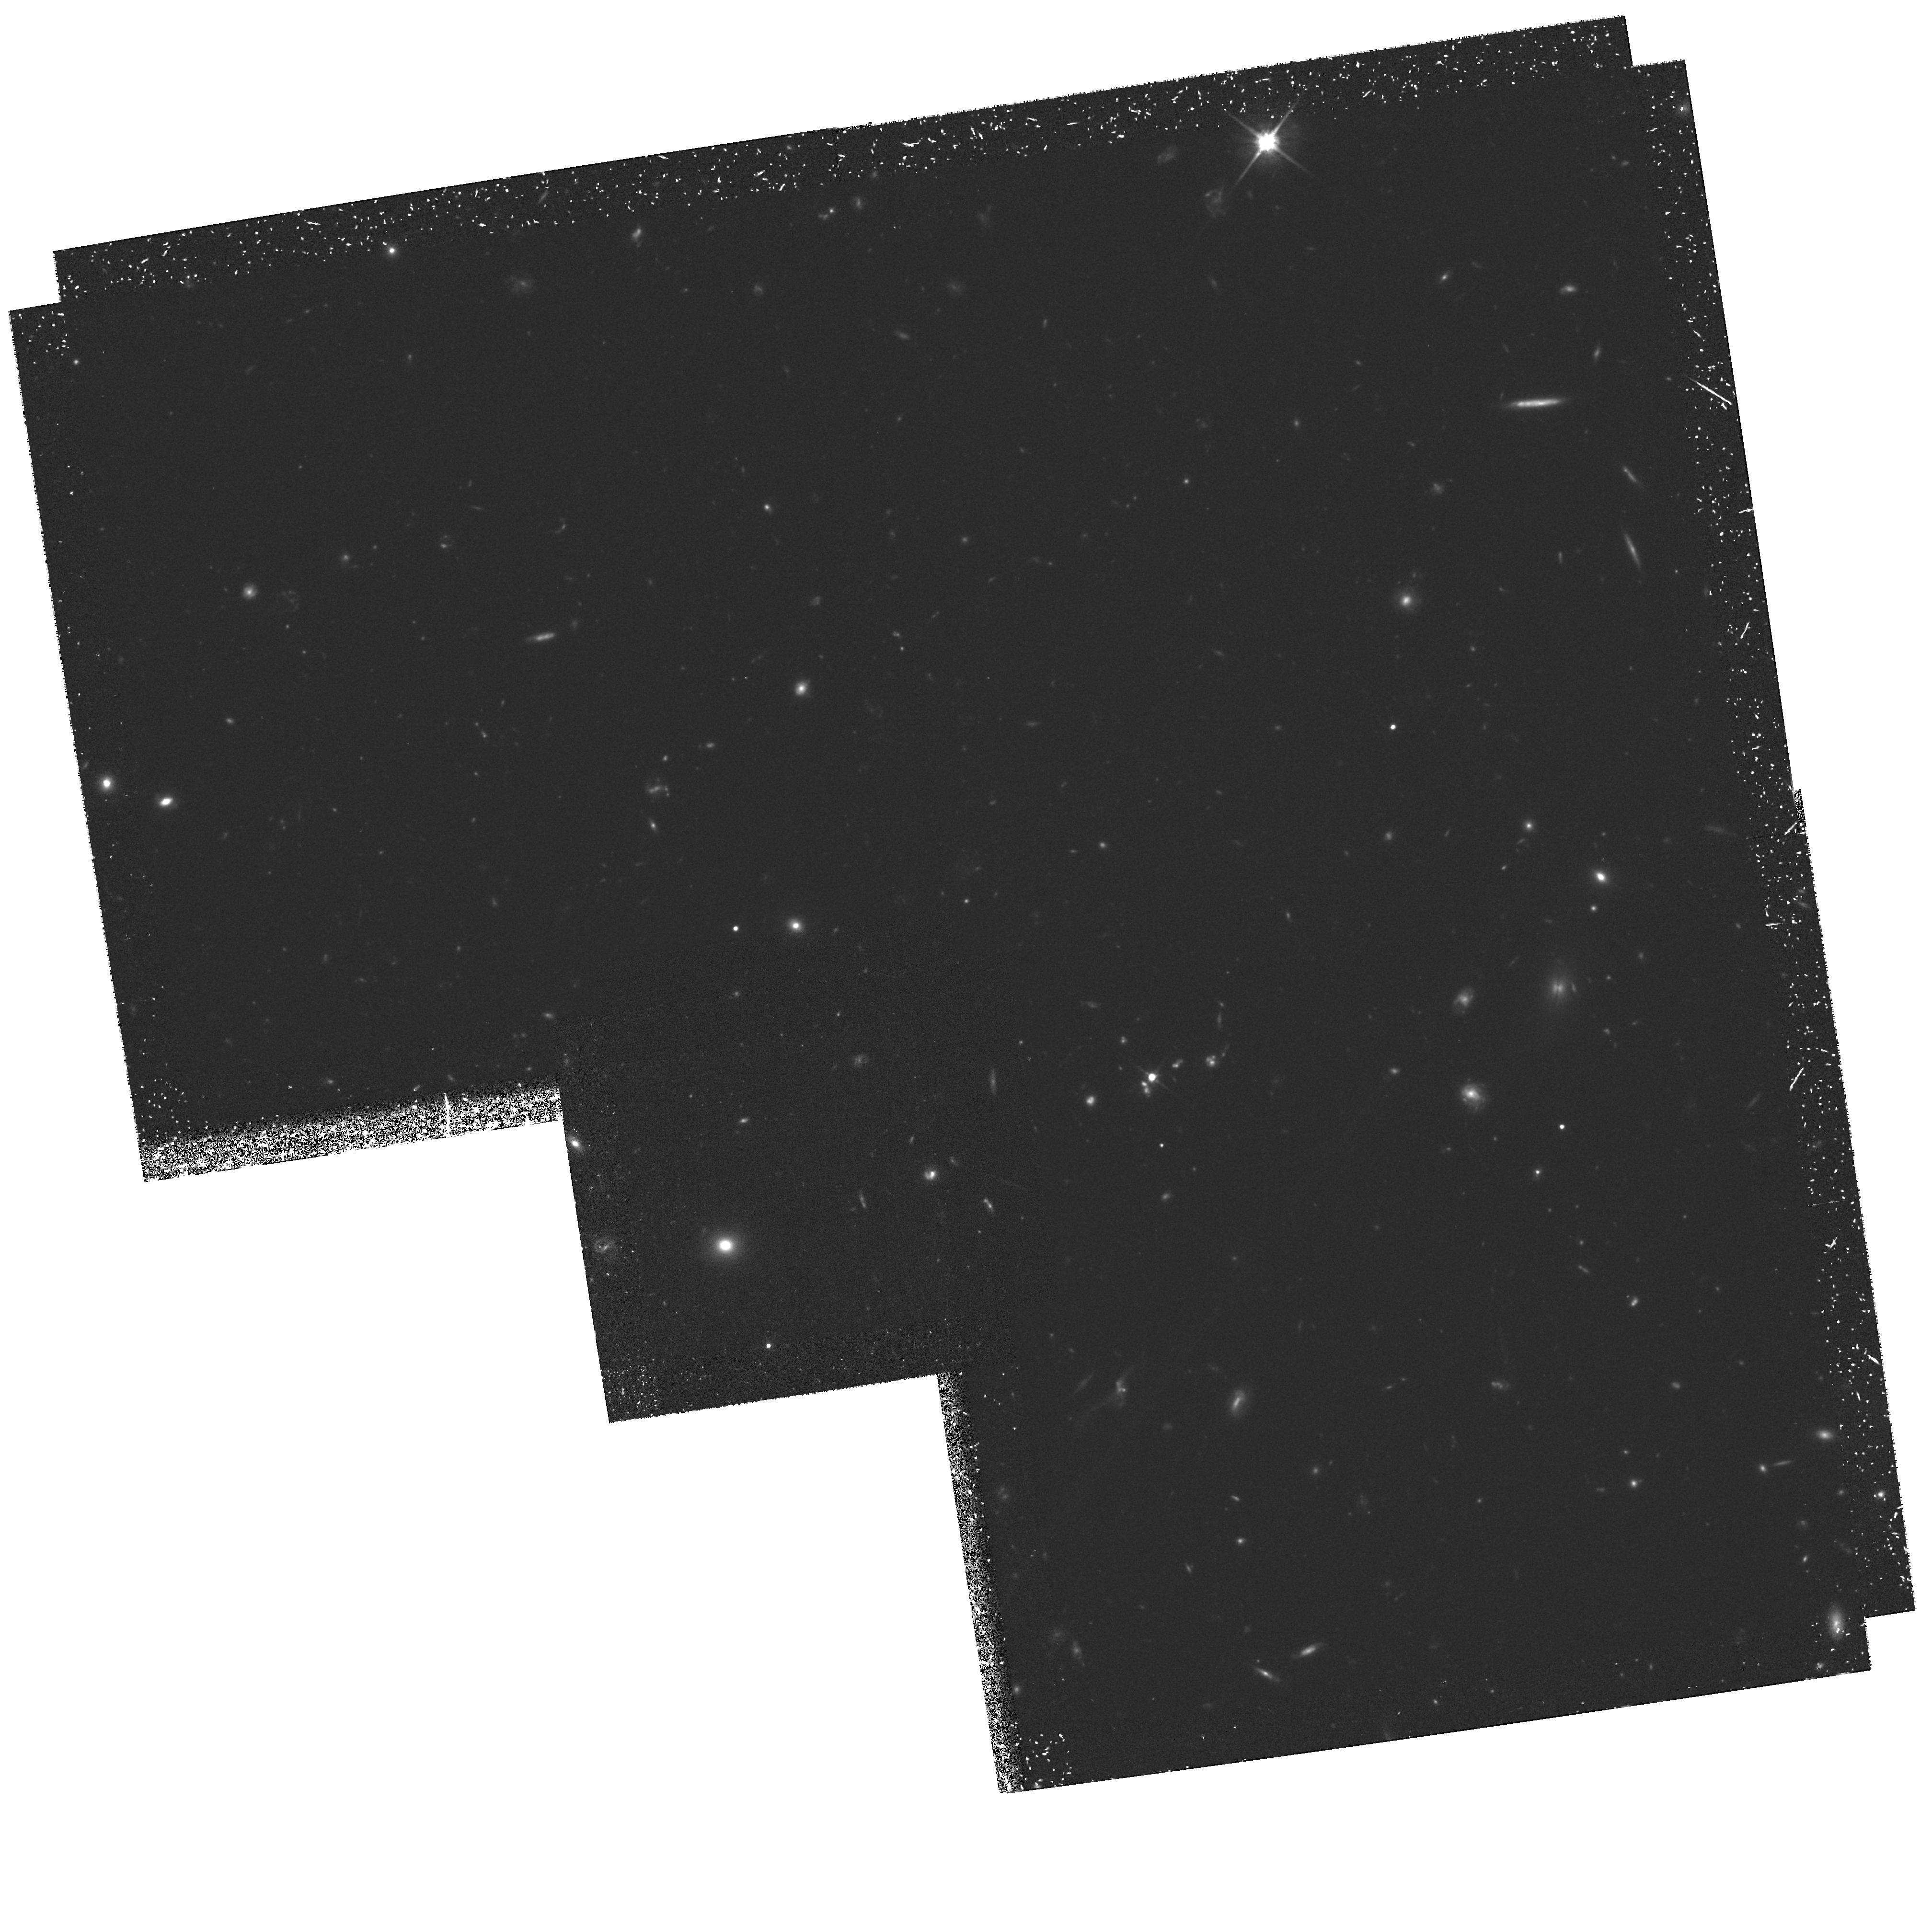
Target: SSA13E
Instrument: WFPC2/PC
Filter: F814W
Exposure: 4.2 h
Observation ID: hst_6626_03_wfpc2_pc_f814w_u3yh03

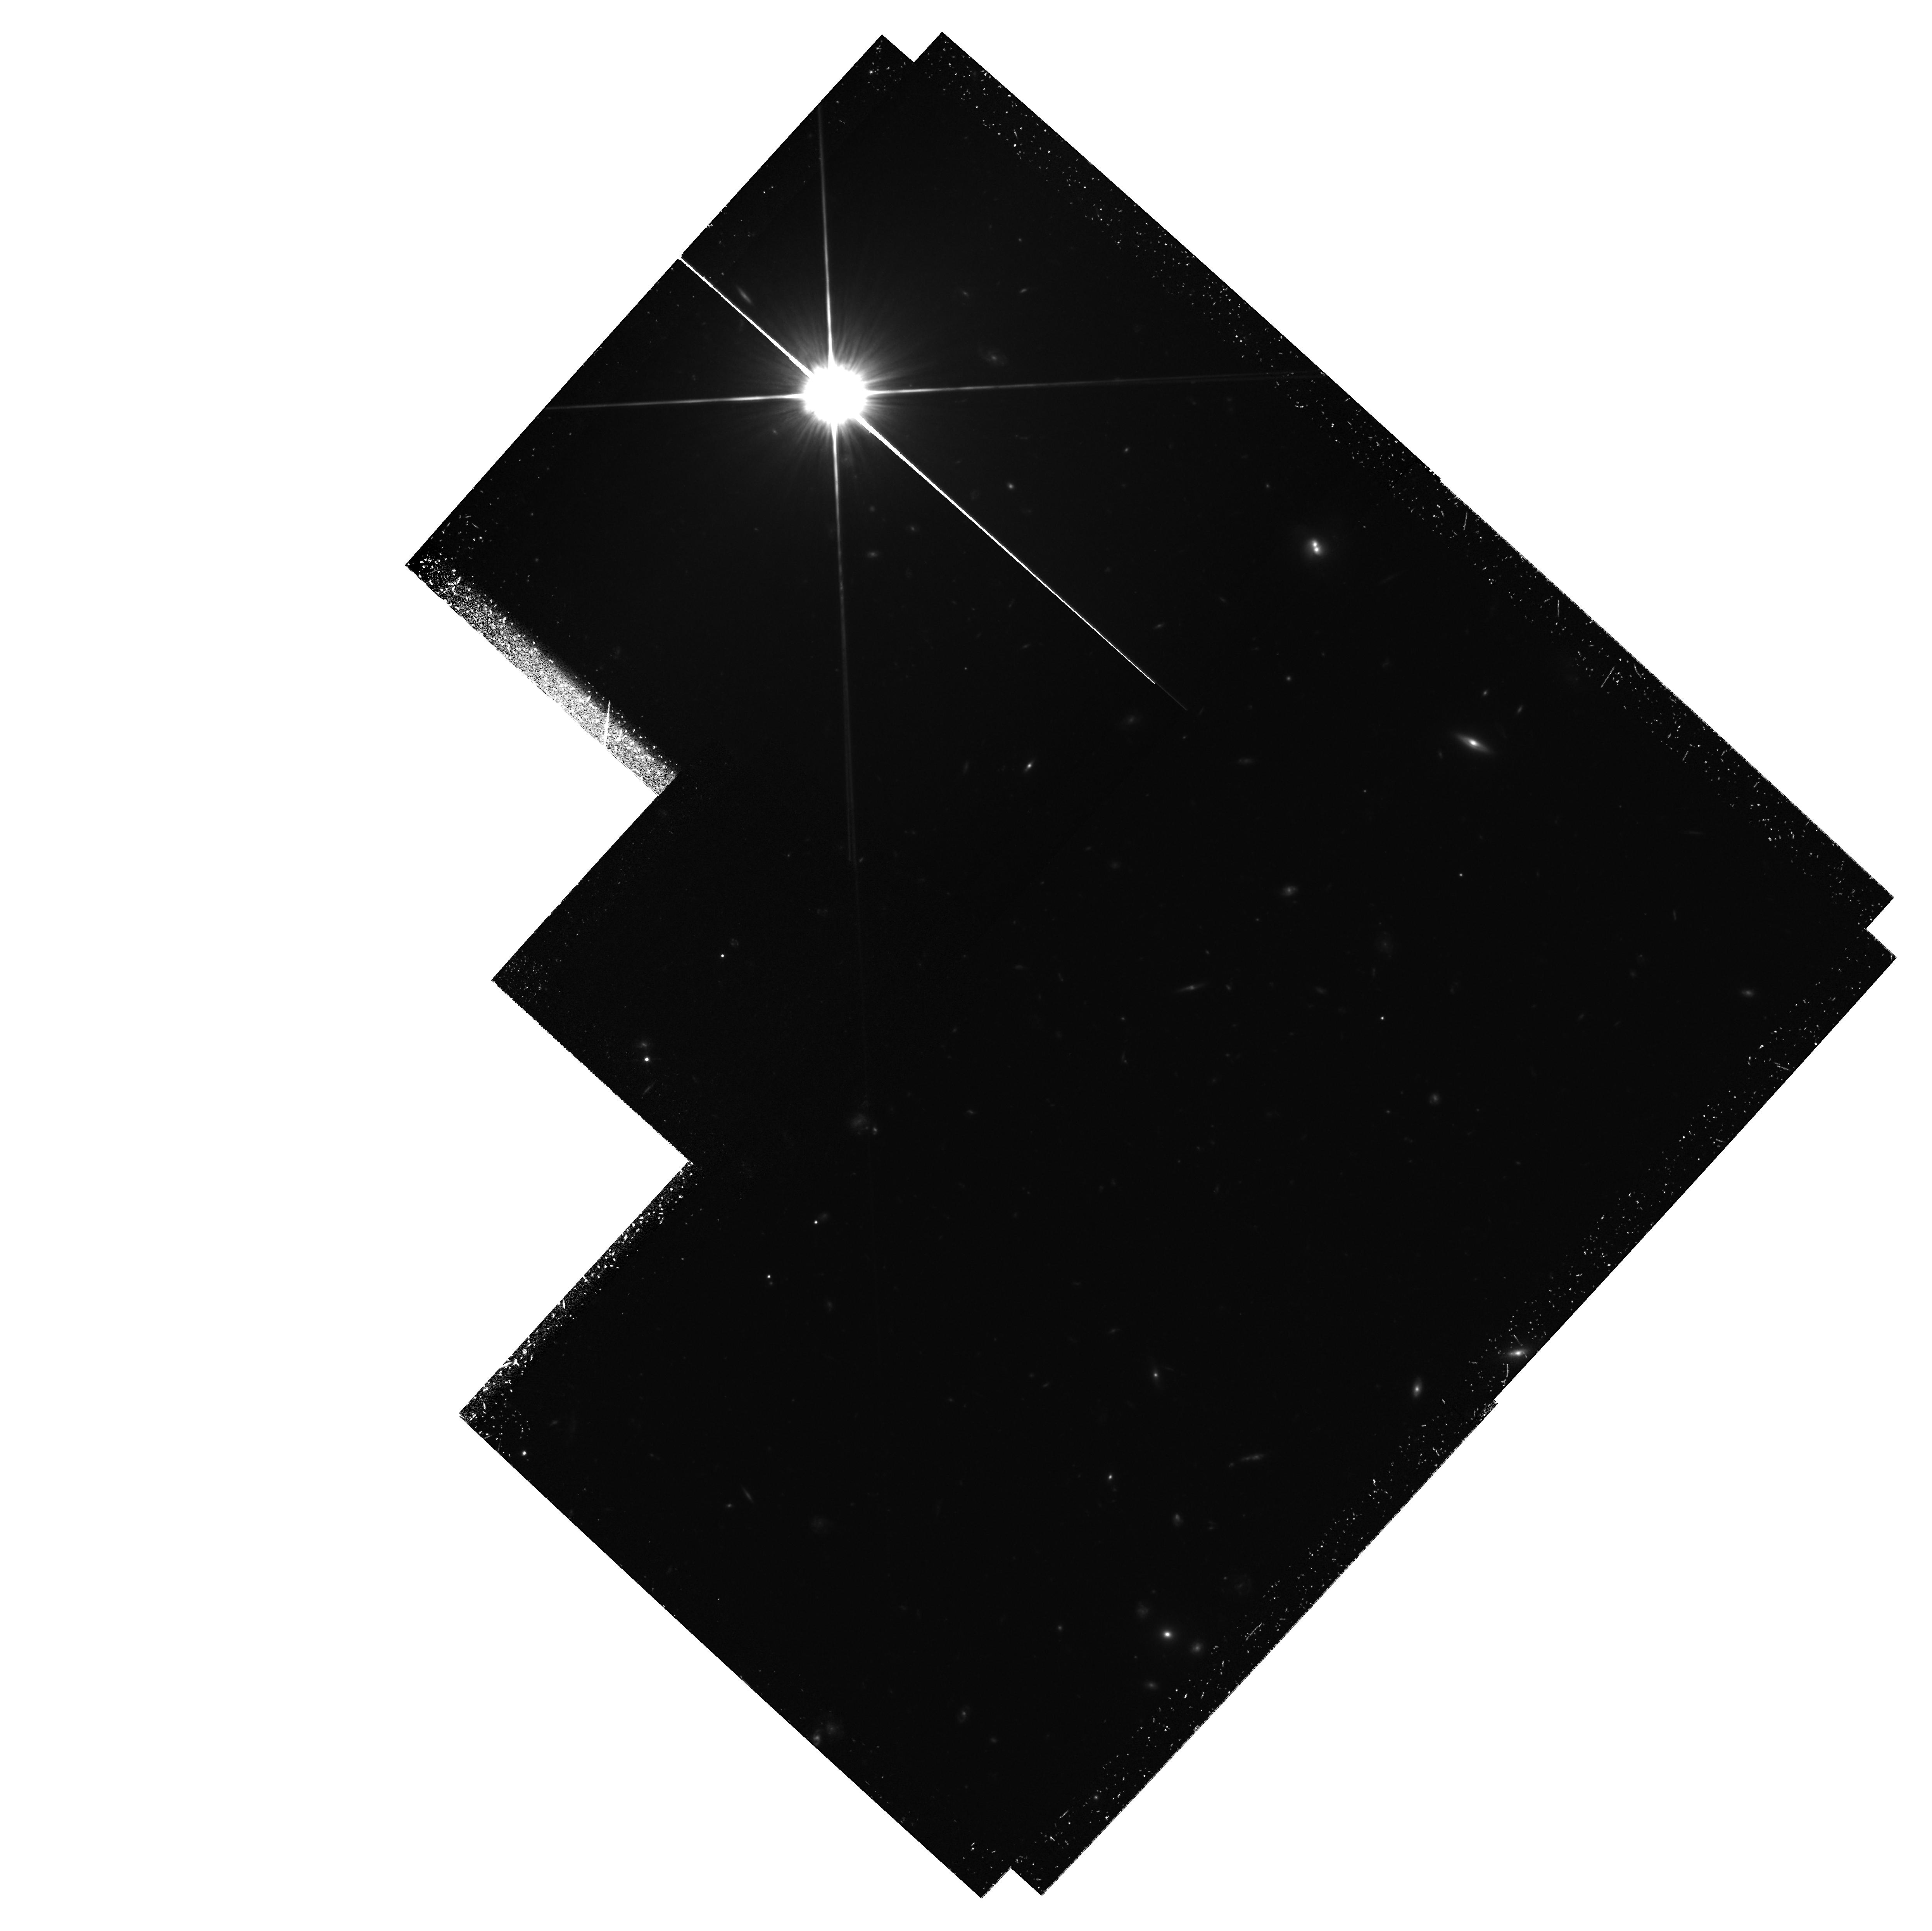
Target: SSA13W
Instrument: WFPC2/PC
Filter: F814W
Exposure: 4.2 h
Observation ID: hst_6626_04_wfpc2_pc_f814w_u3yh04

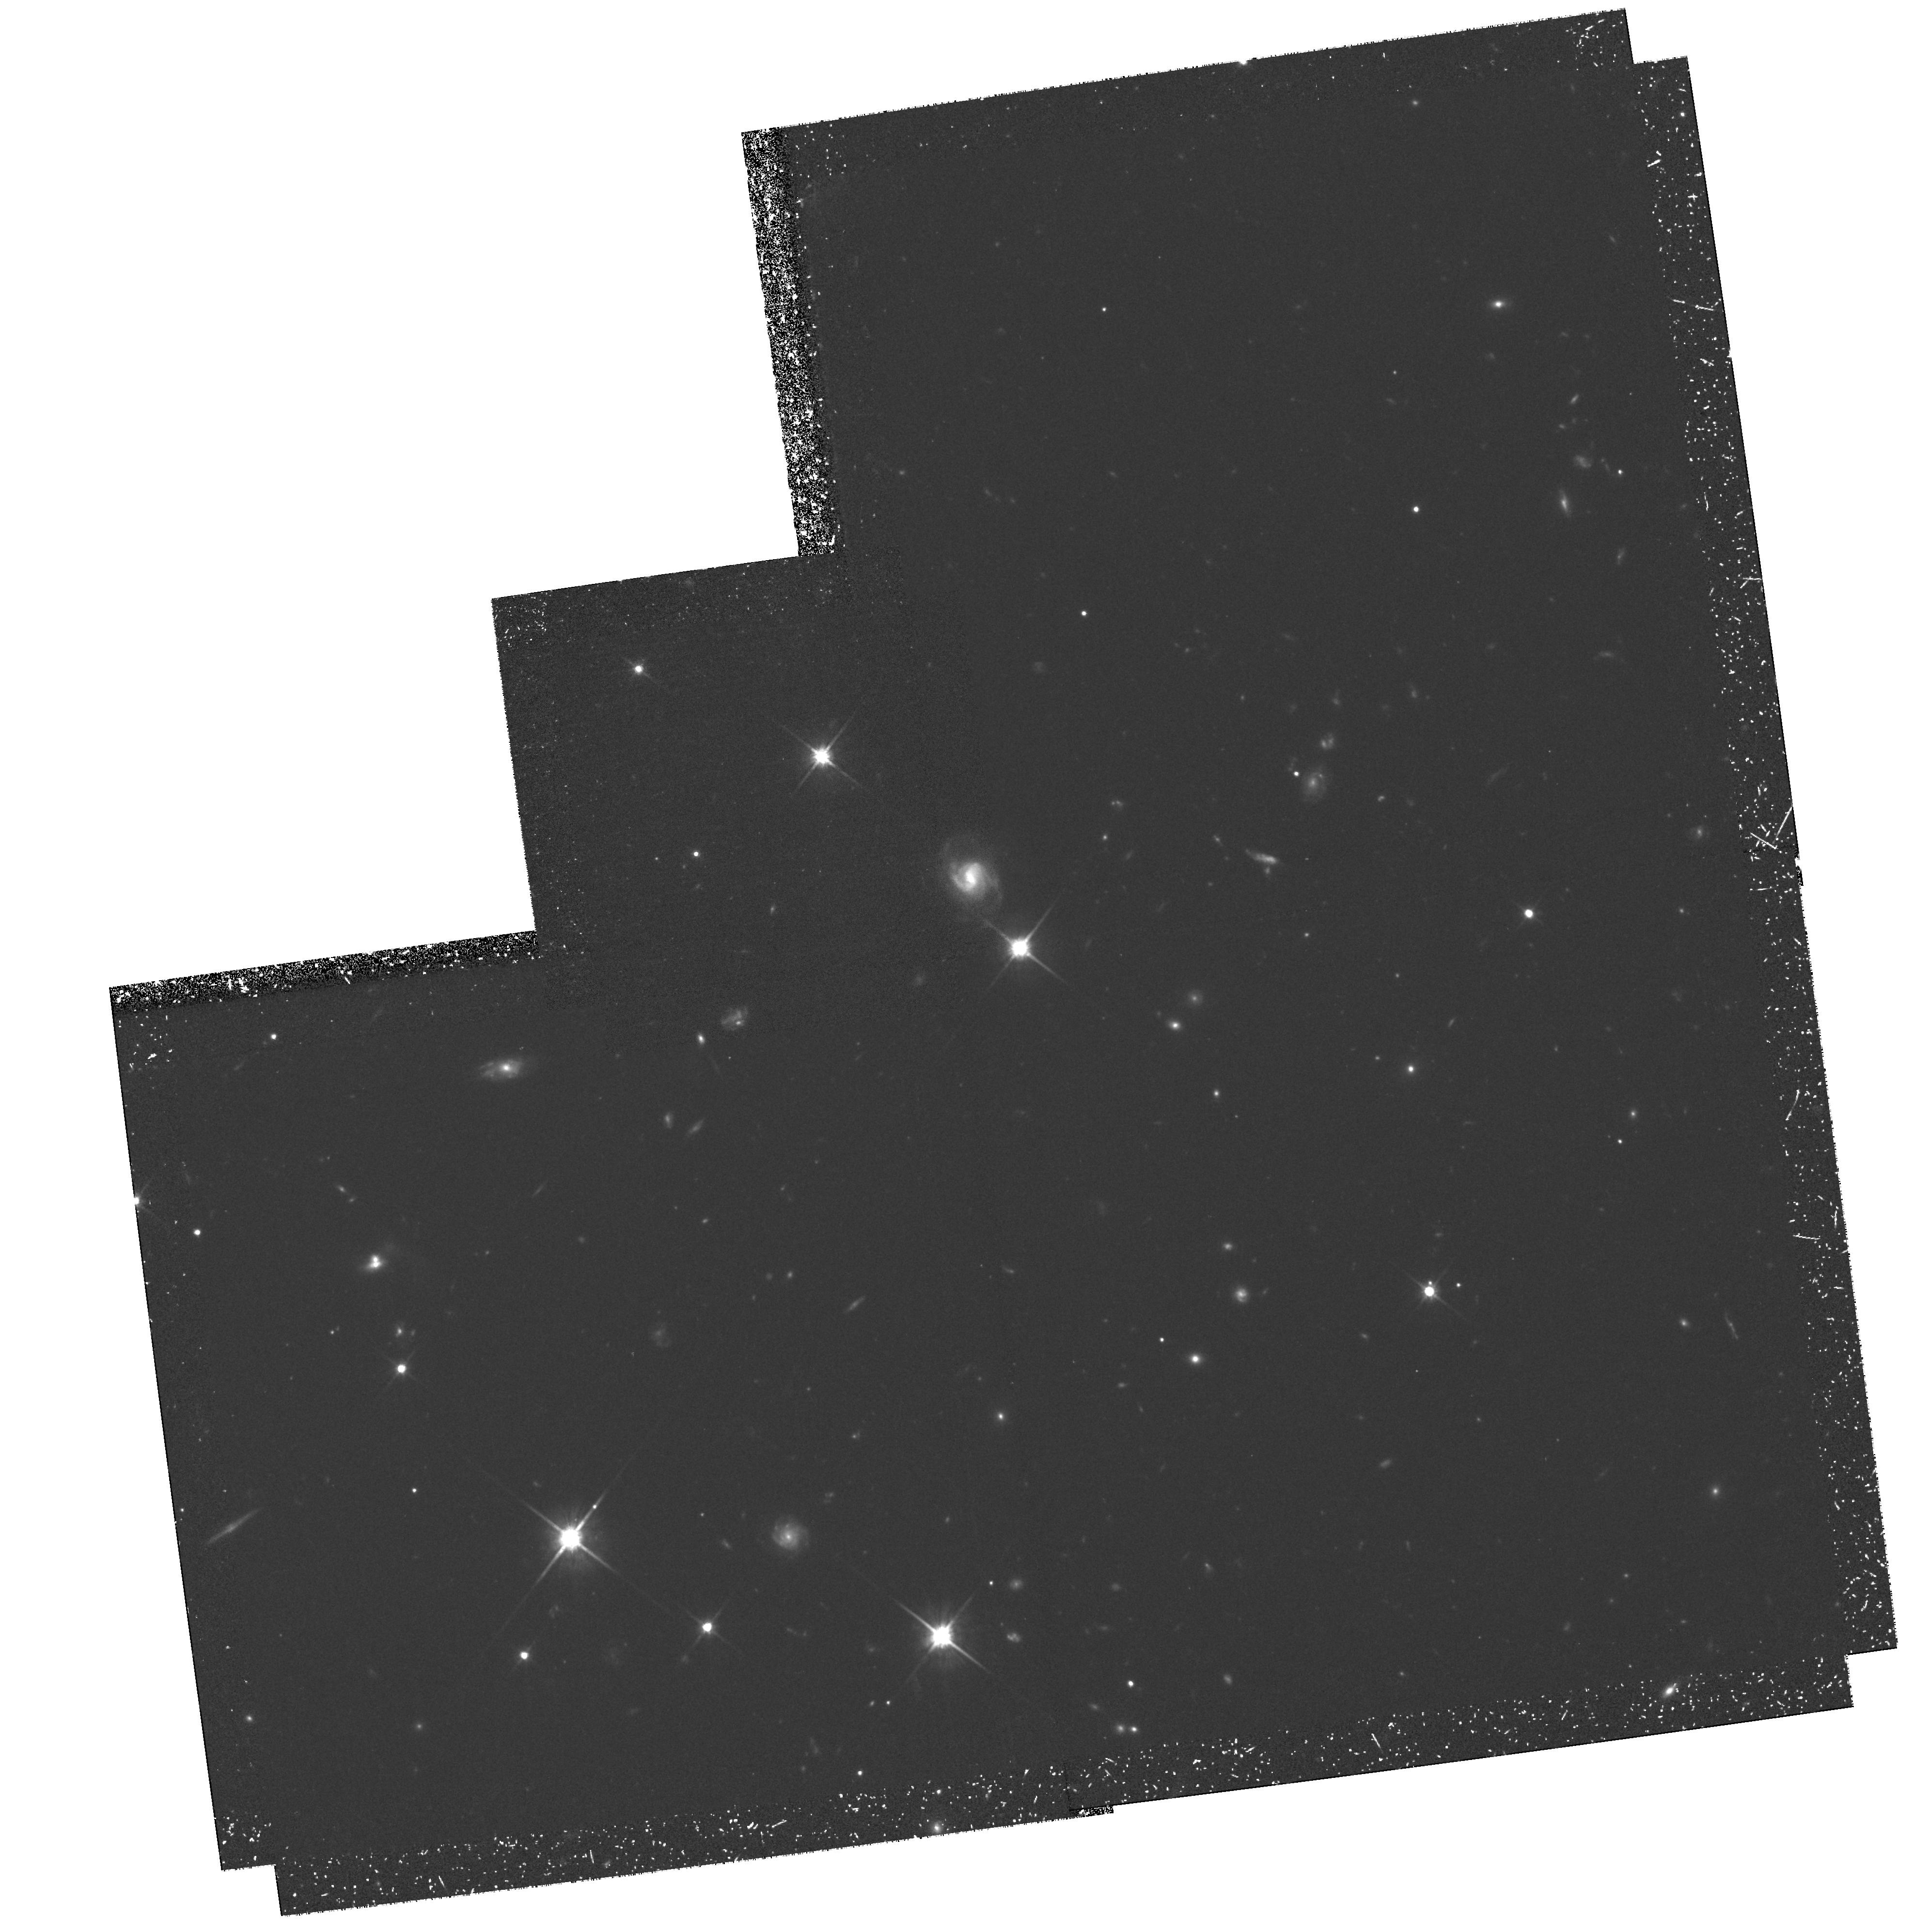
Target: SSA22E
Instrument: WFPC2/PC
Filter: F814W
Exposure: 4.1 h
Observation ID: hst_6626_01_wfpc2_pc_f814w_u3yh01

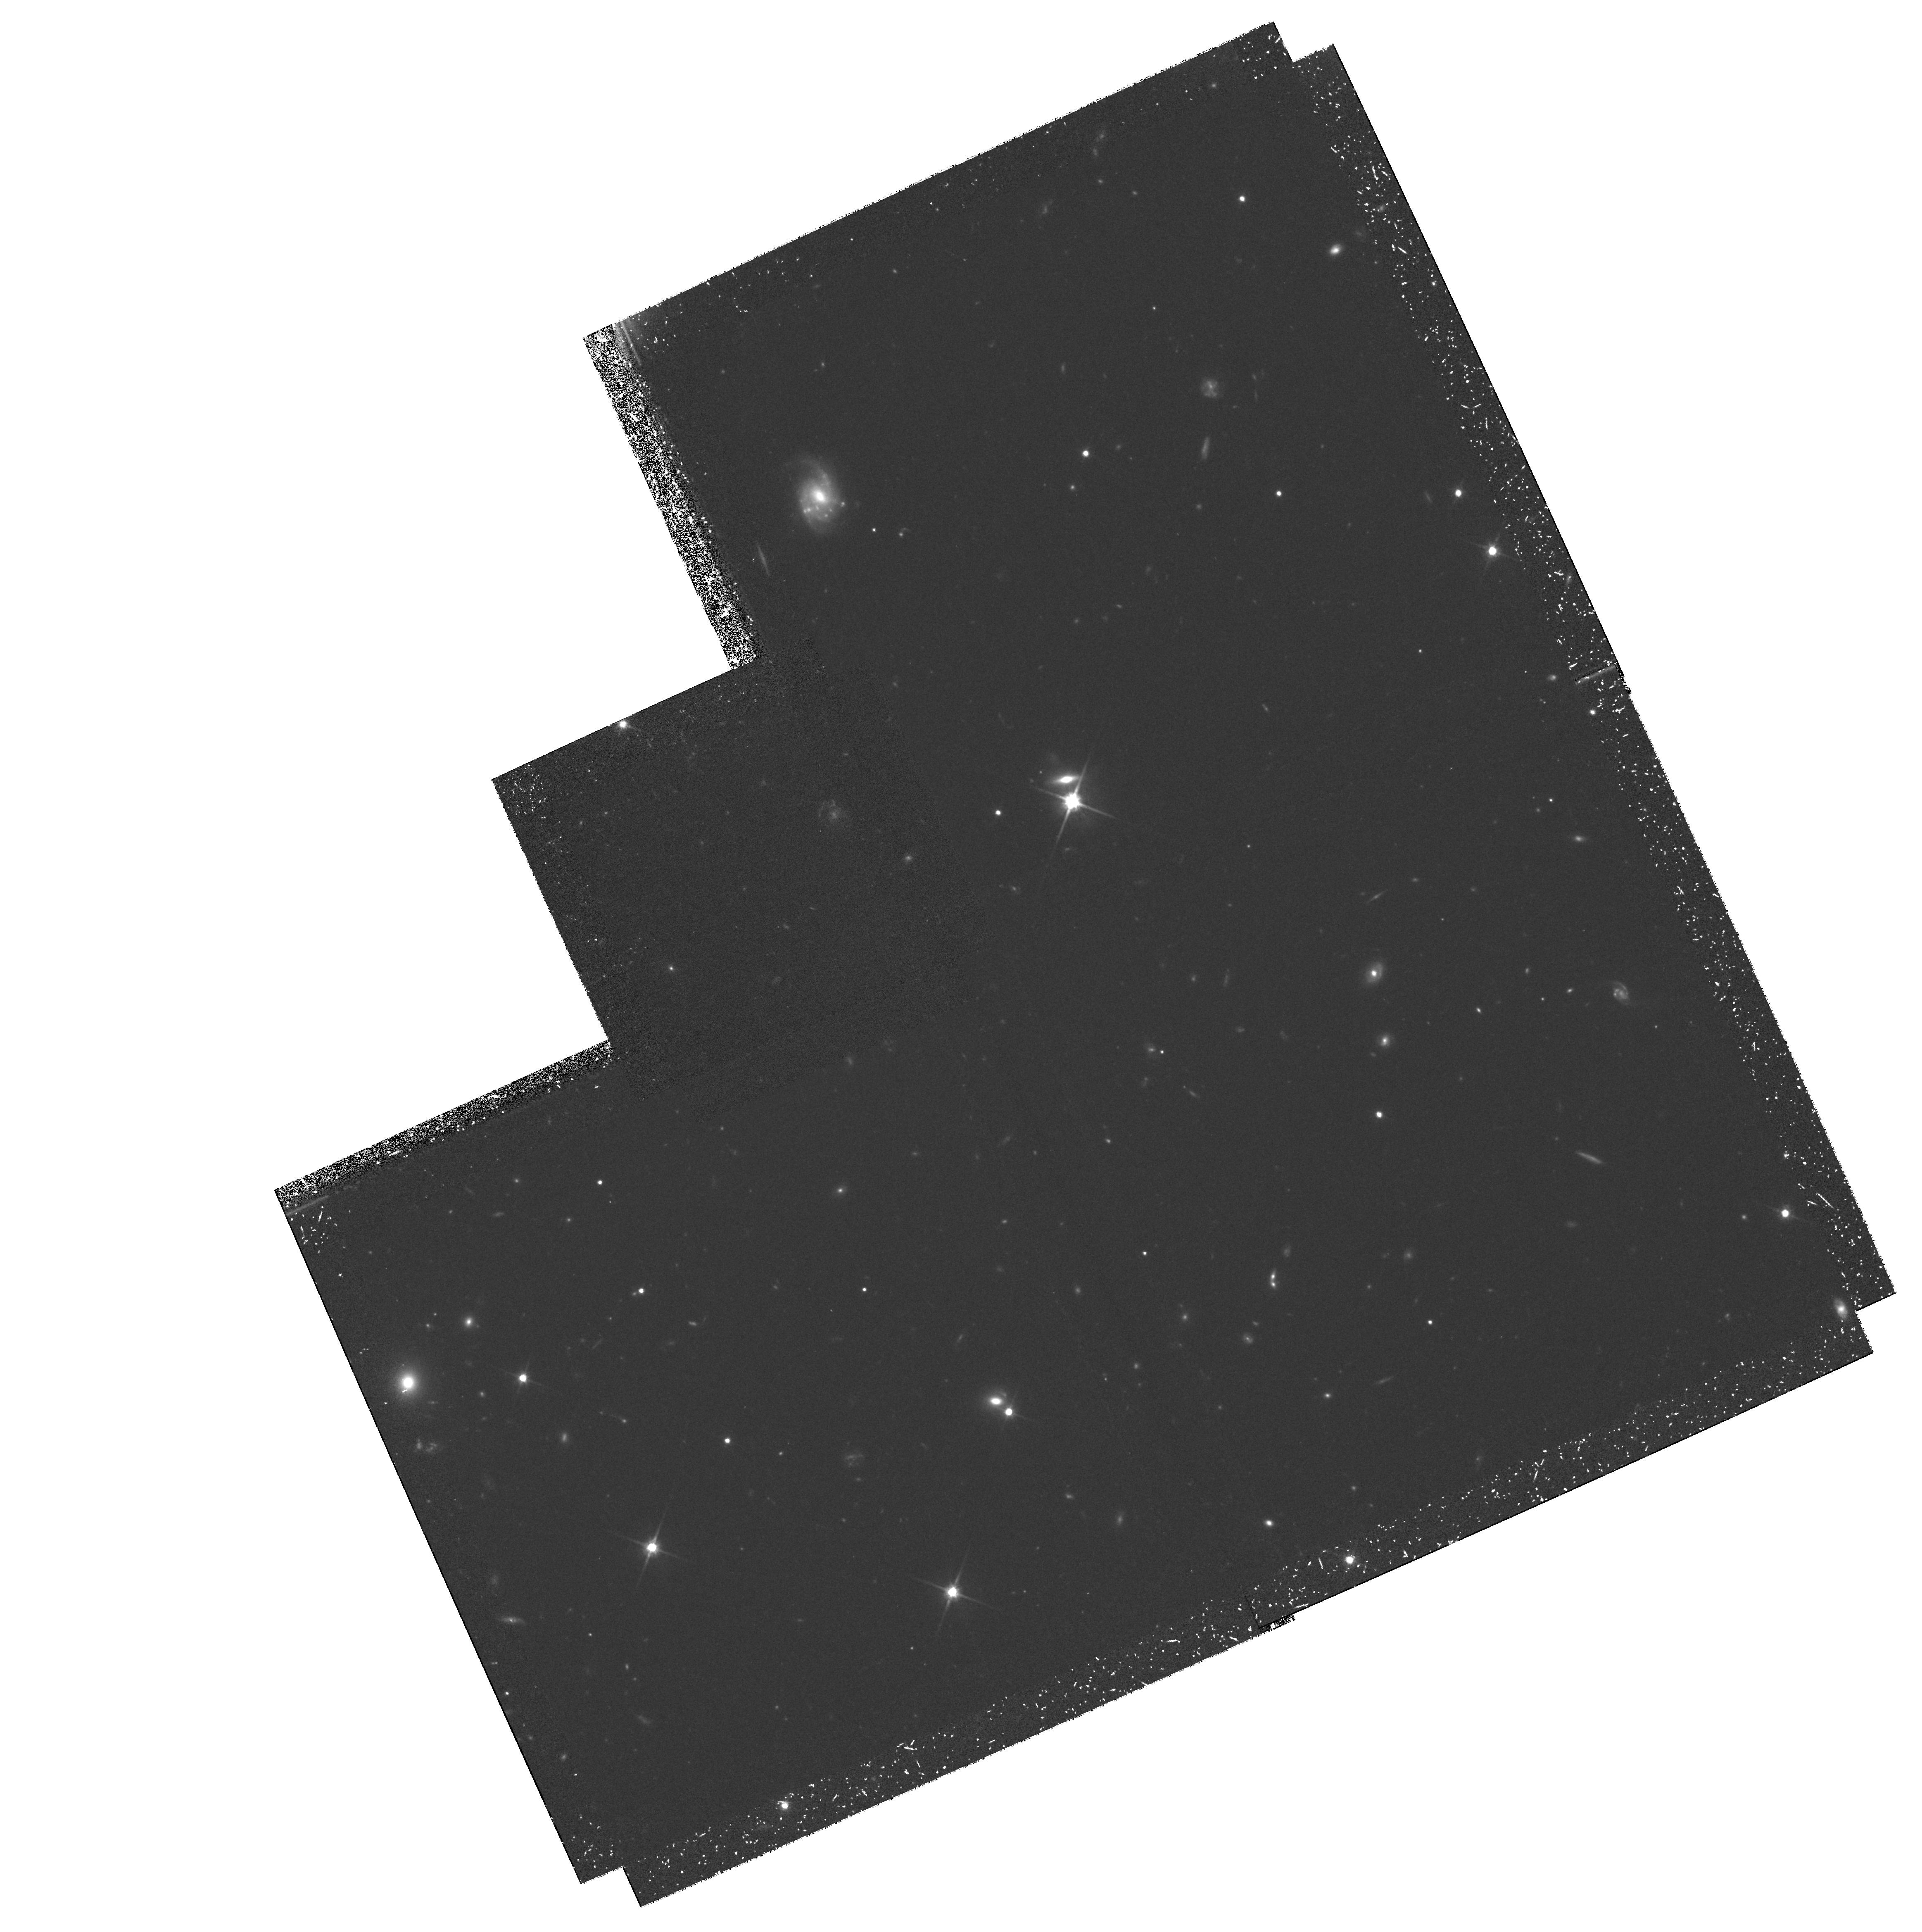
Target: SSA22W
Instrument: WFPC2/PC
Filter: F814W
Exposure: 4.1 h
Observation ID: hst_6626_02_wfpc2_pc_f814w_u3yh02

Imaging of z > 1 Massive Star Forming Galaxies (PI: Cowie, Lennox L.)

We propose to obtain WFPC2 images in the F814W and F450W filters to study the morphologies and internal colors (rest- frame UV) of a moderately large sample of 36 galaxies with z > 1\ and L(ionO2 3727 Angstrom) > 10^42 ergs\ s^-1\ identified with the LRIS spectrograph on the Keck 10 m, in two 7'* 2'\ strips covering the Hawaii Deep Fields SSA13 and SSA22. (The high ionO2 luminosity implies that these galaxies are undergoing intense star formation with \dot M ~ 100 Msun\ yr^-1.) The central regions of the strips have already been imaged with HST and to cover the sample we require two further pointings for each of the two fields. The total time requested is 48 orbits.